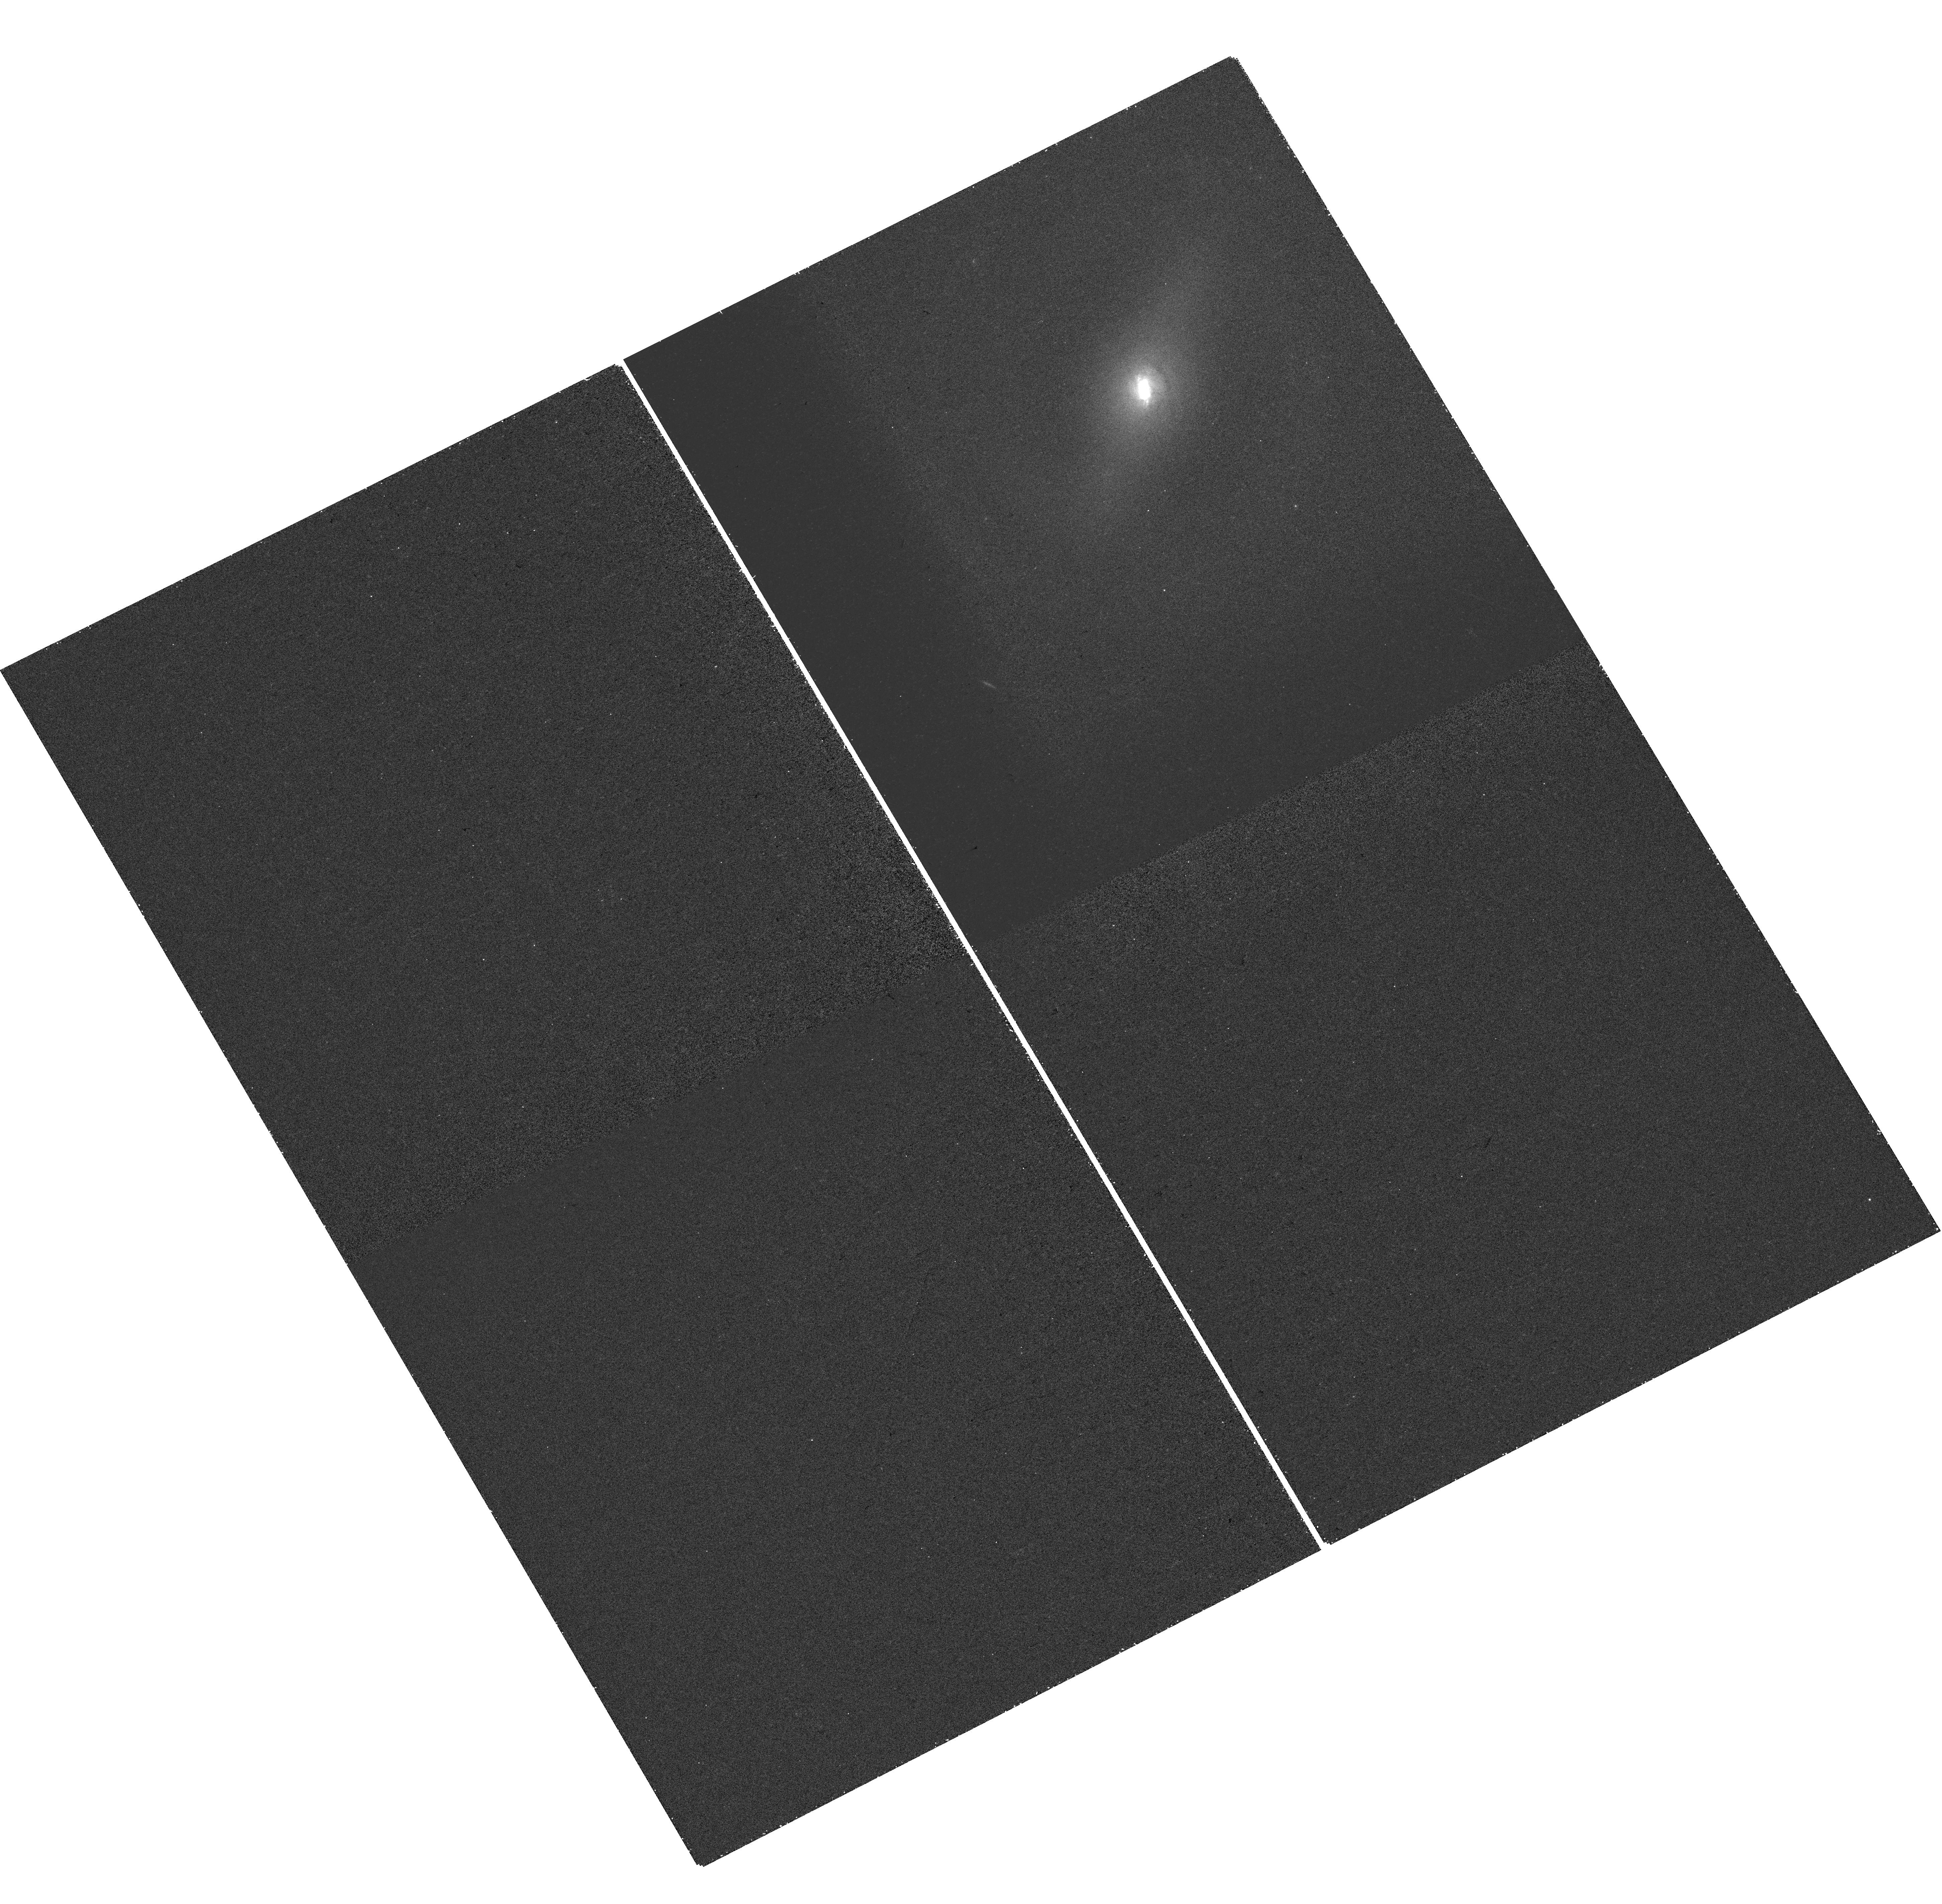
Target: NGC-7682. Instrument: WFC3/UVIS. Filter: FQ508N. Exposure: 23 min. Observation ID: hst_16246_09_wfc3_uvis_fq508n_iebn09

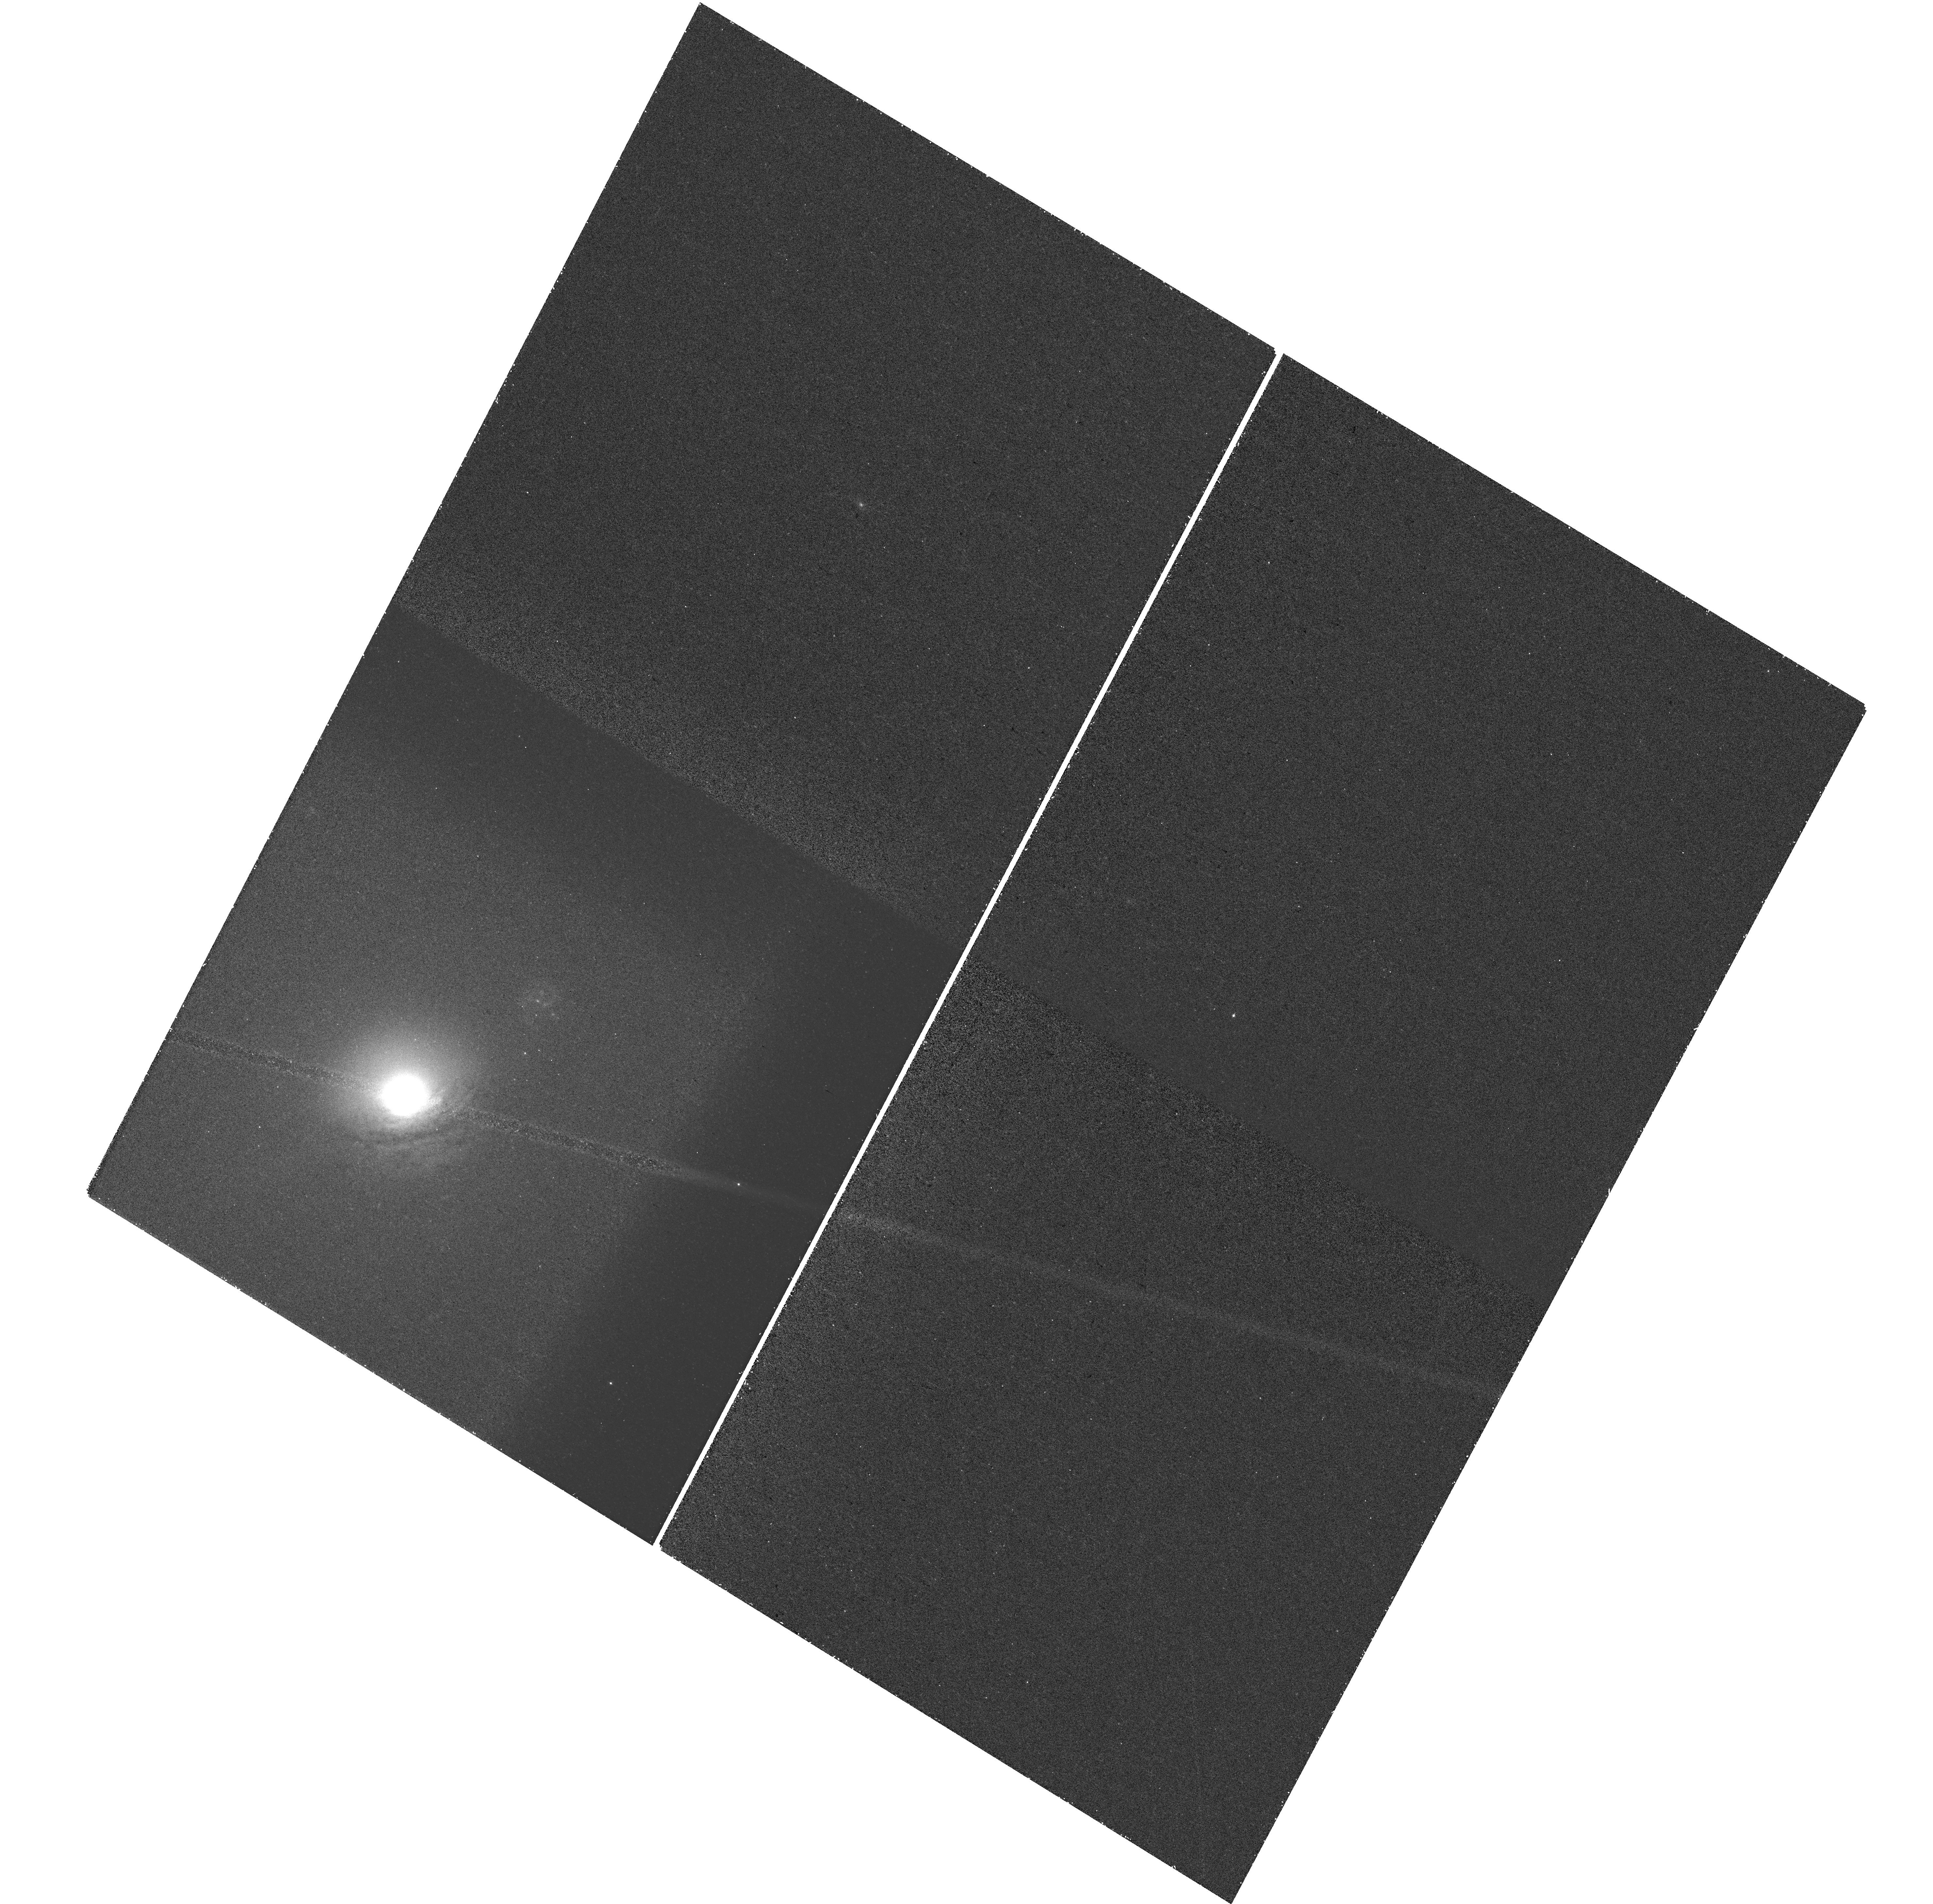
Target: NGC-5283. Instrument: WFC3/UVIS. Filter: FQ508N. Exposure: 47 min. Observation ID: hst_16246_10_wfc3_uvis_fq508n_iebn10

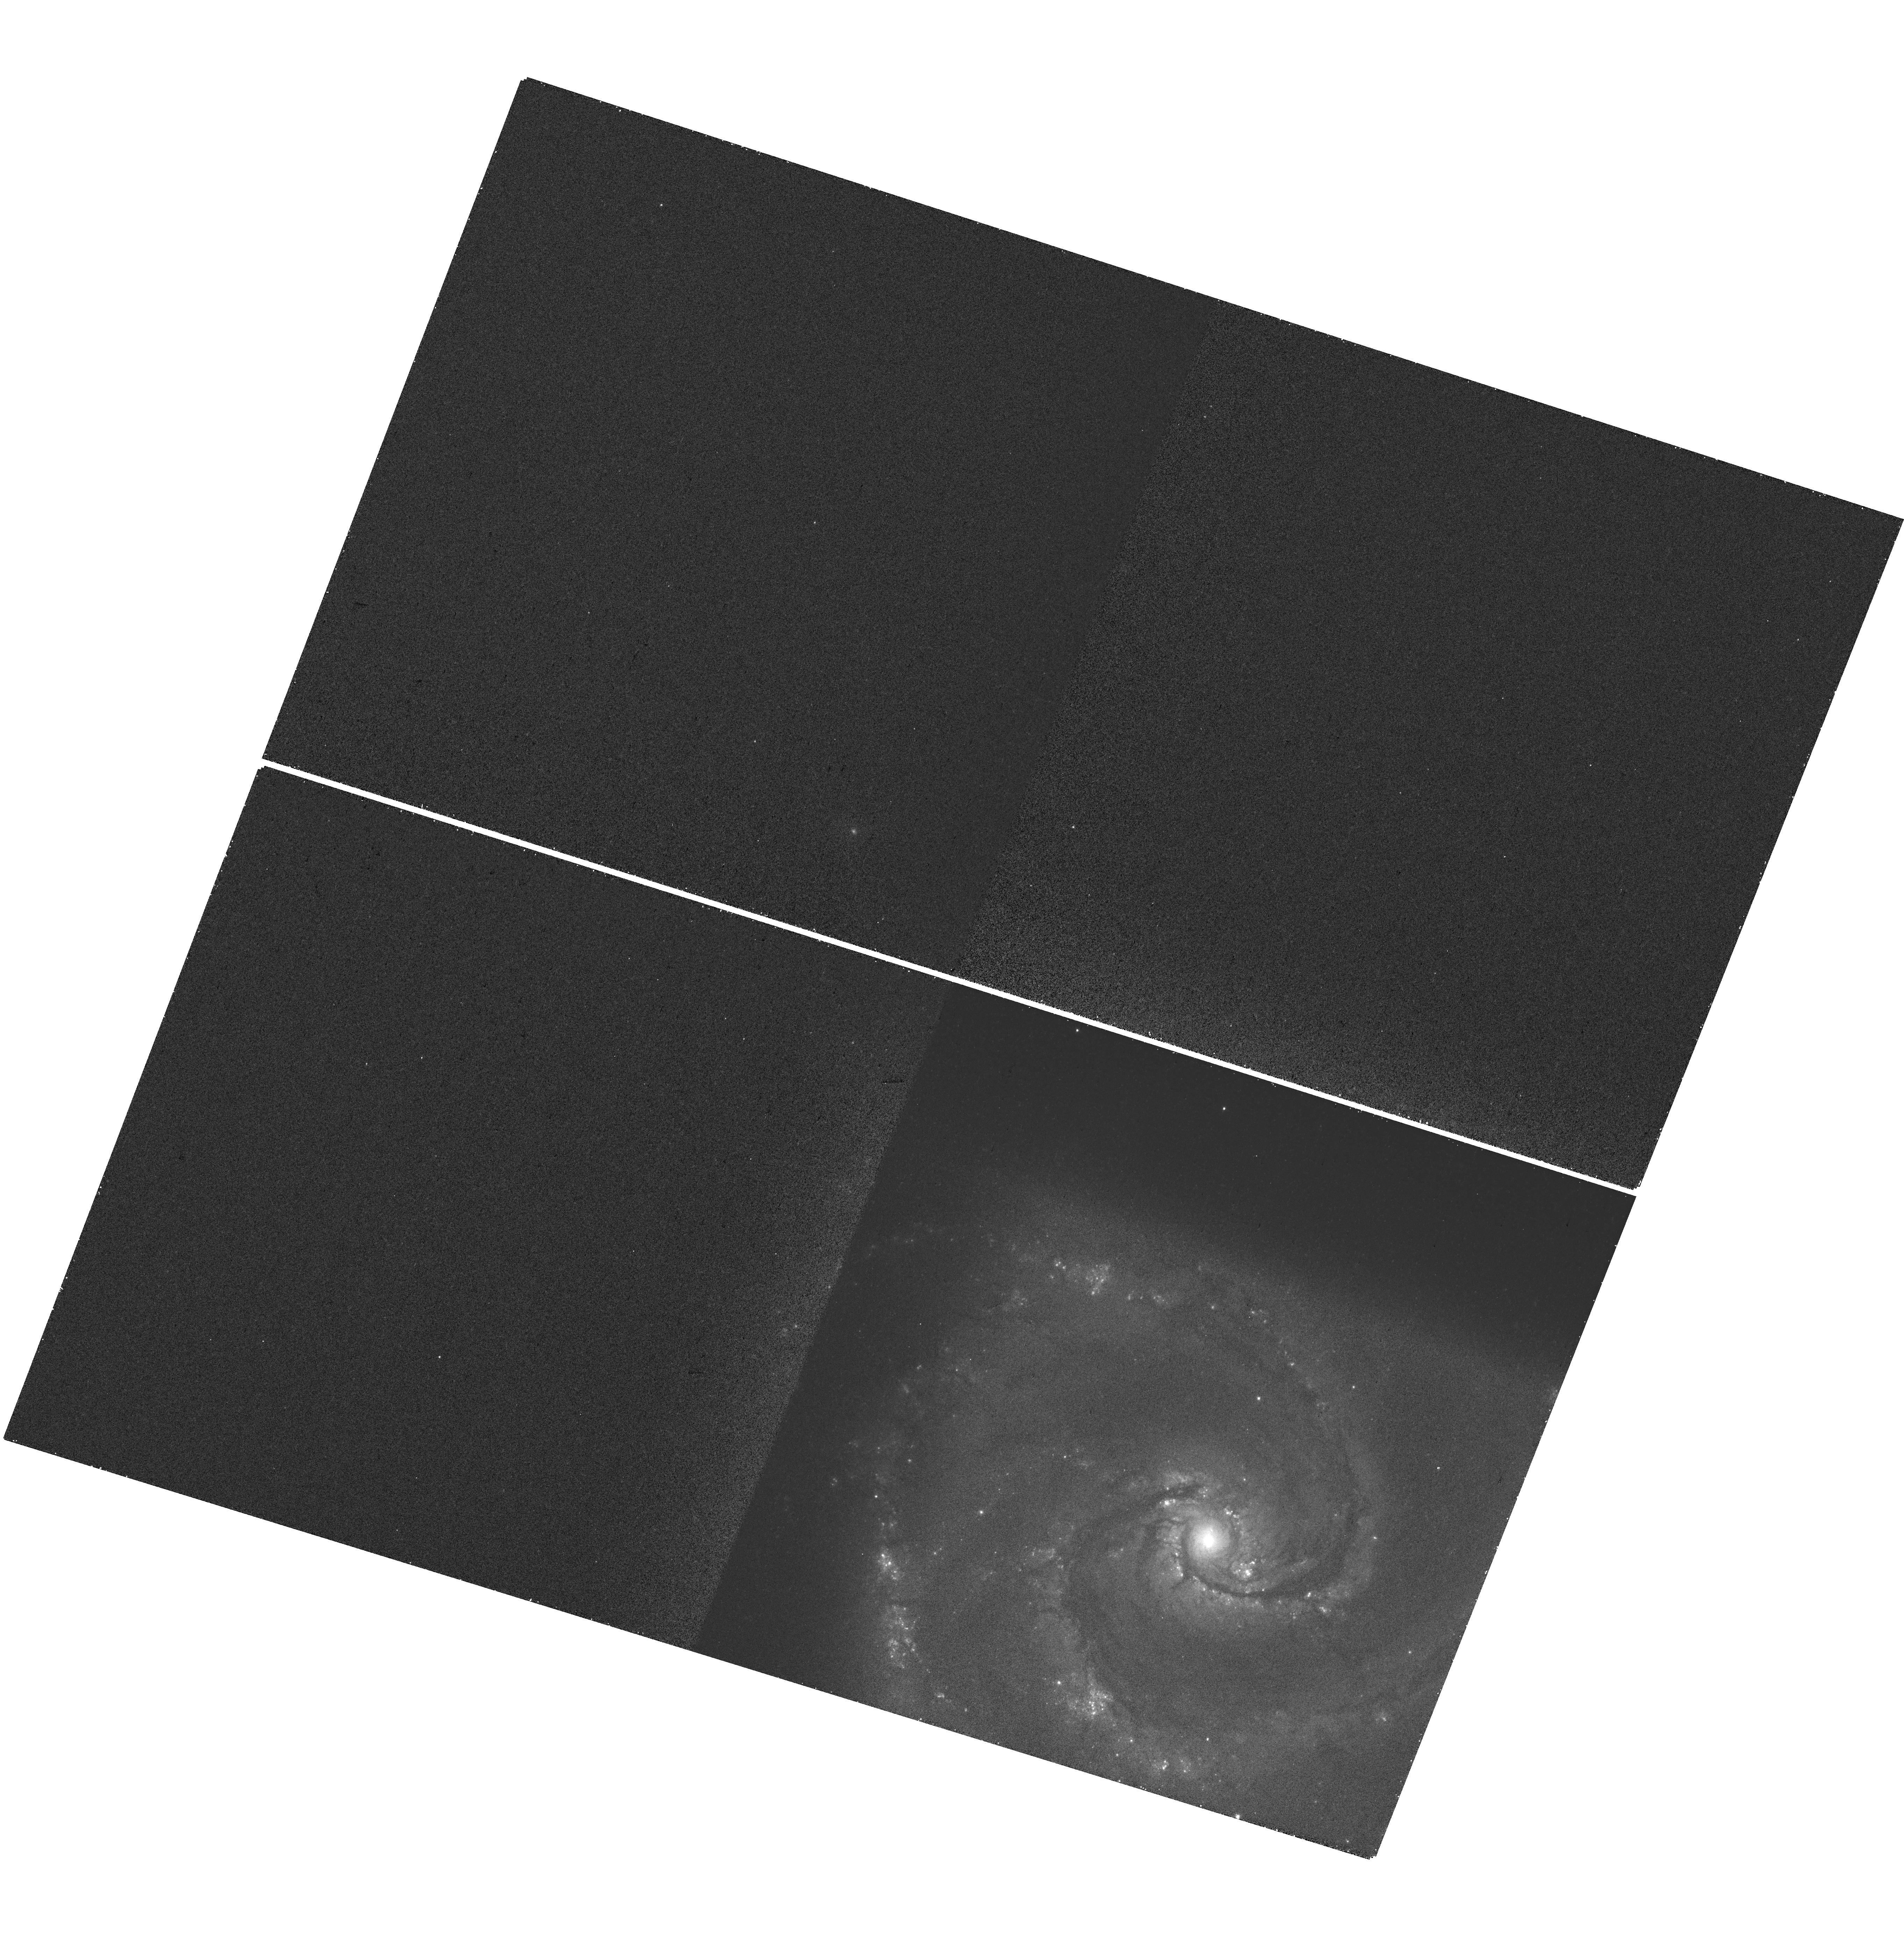
Target: NGC-5427. Instrument: WFC3/UVIS. Filter: FQ508N. Exposure: 23 min. Observation ID: hst_16246_07_wfc3_uvis_fq508n_iebn07

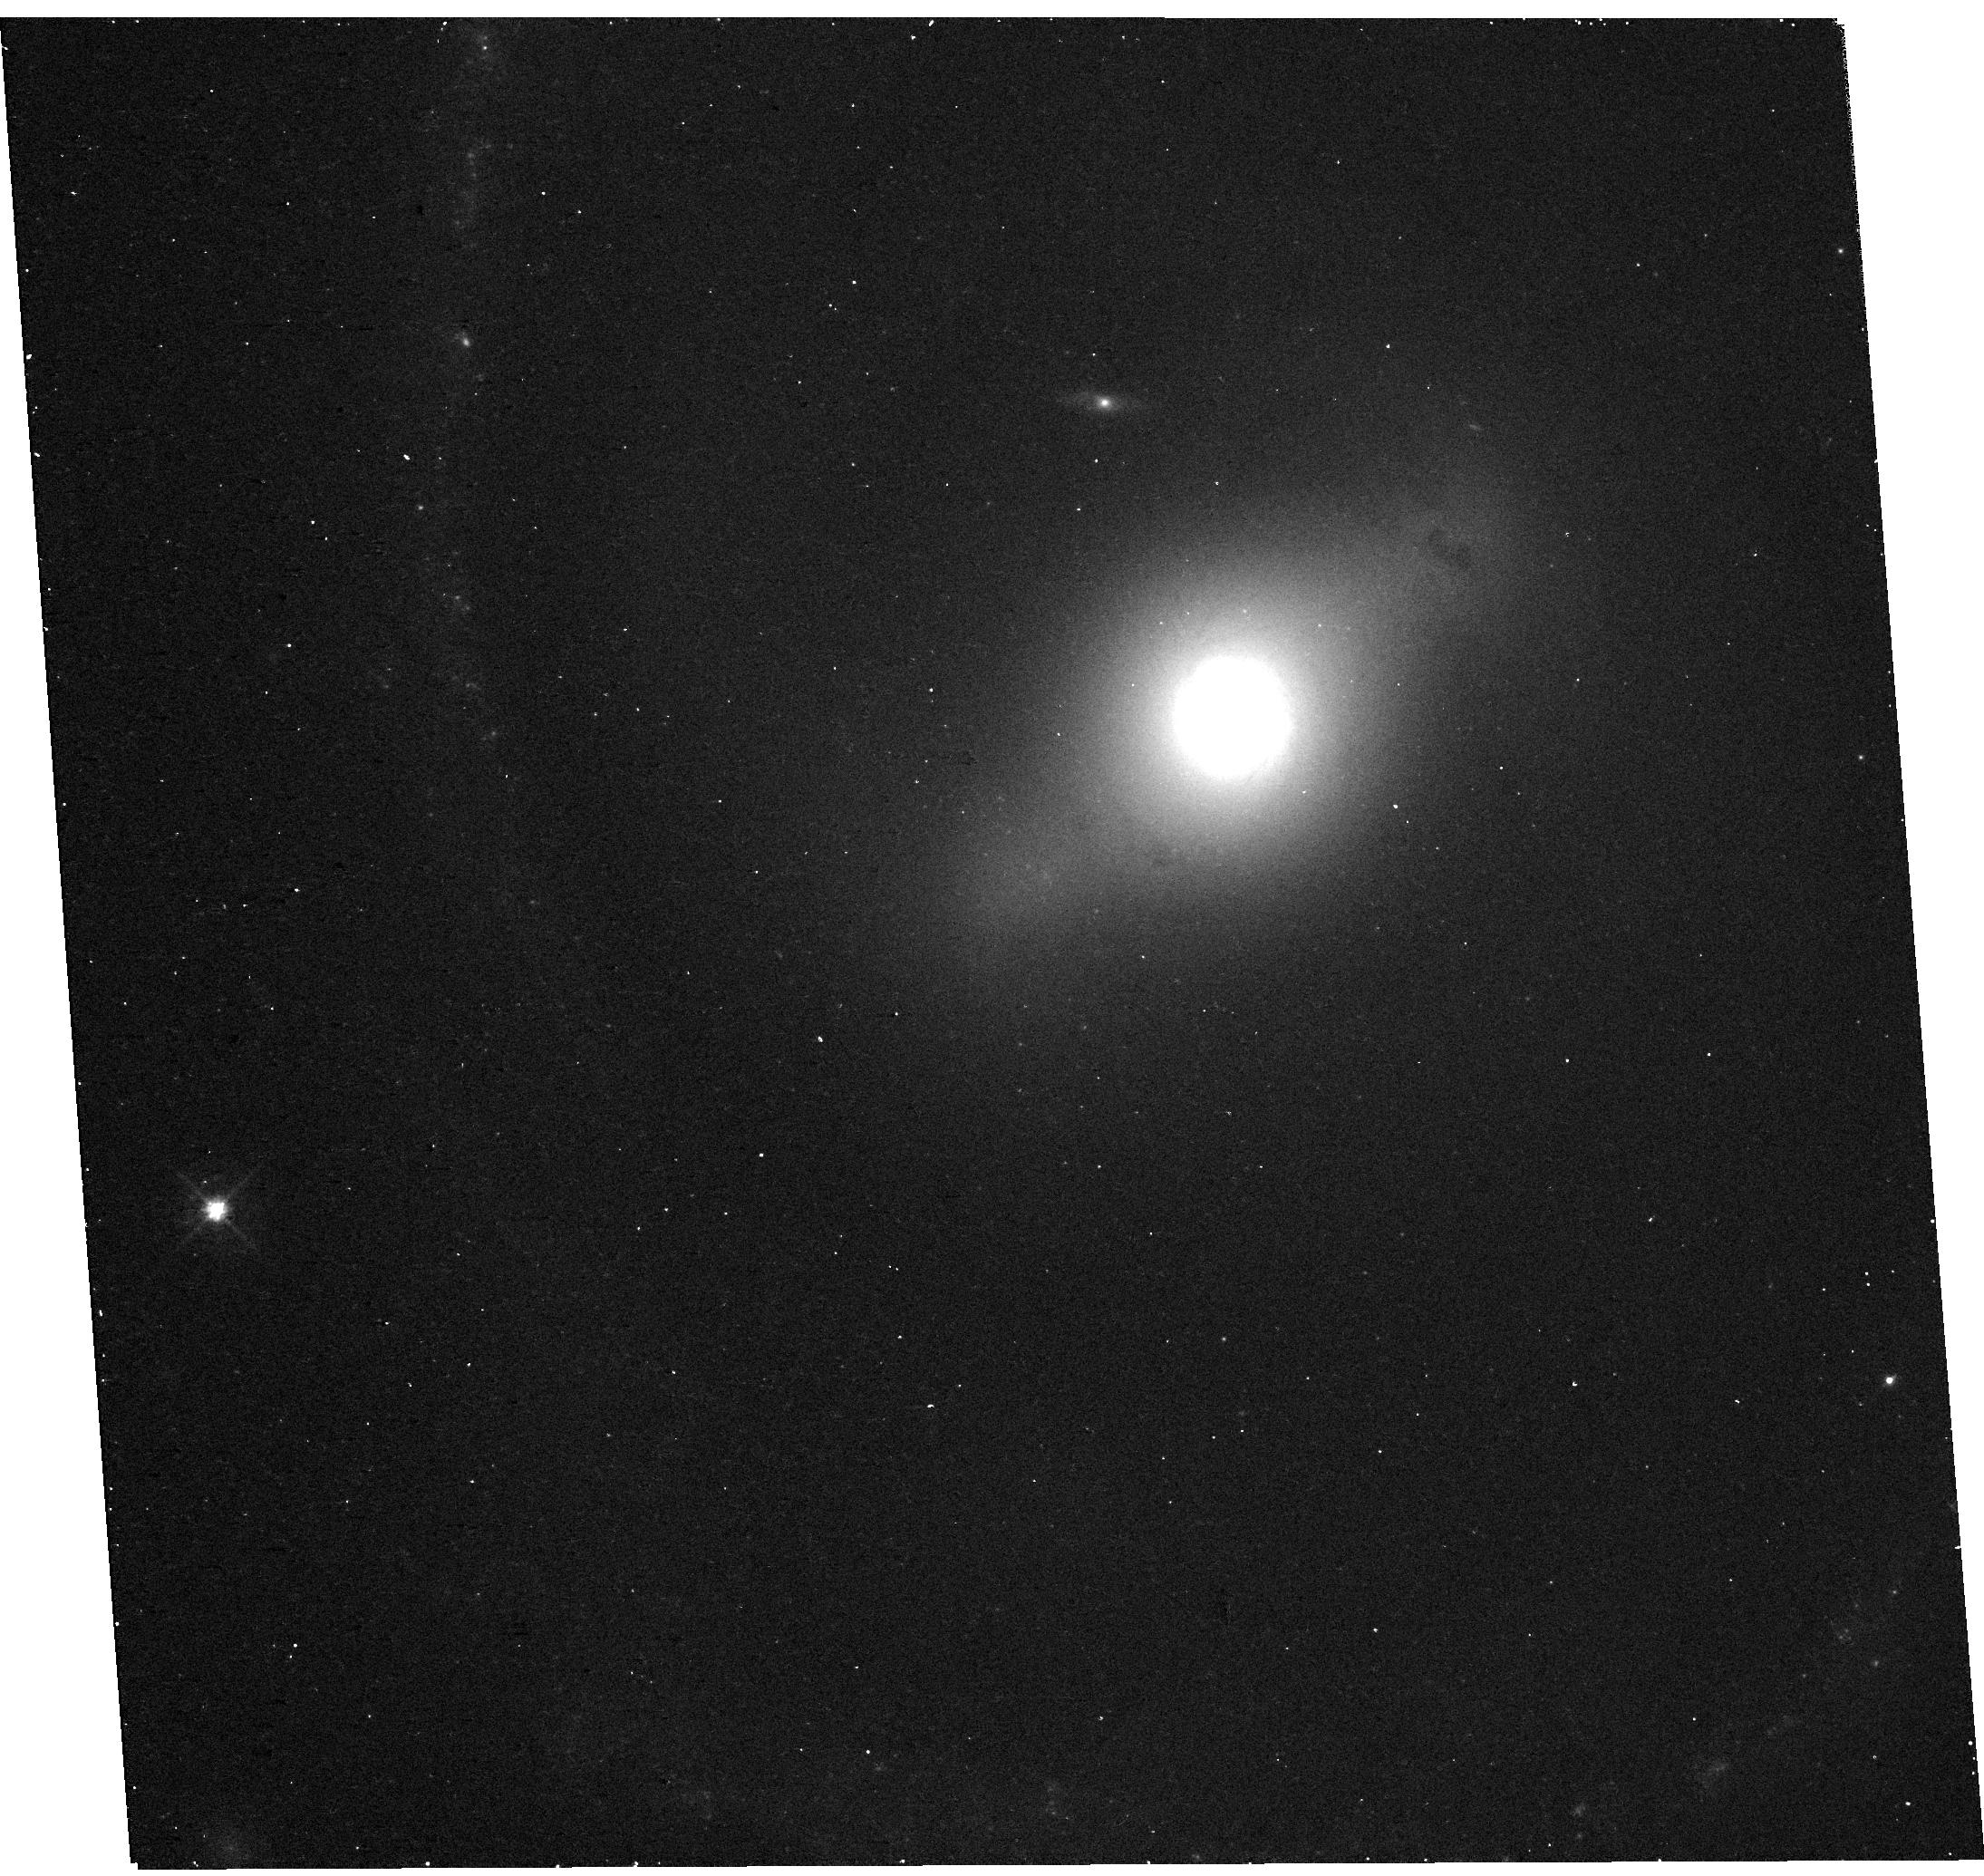
Target: NGC-1358. Instrument: WFC3/UVIS. Filter: F547M. Exposure: 12 min. Observation ID: hst_16246_03_wfc3_uvis_f547m_iebn03

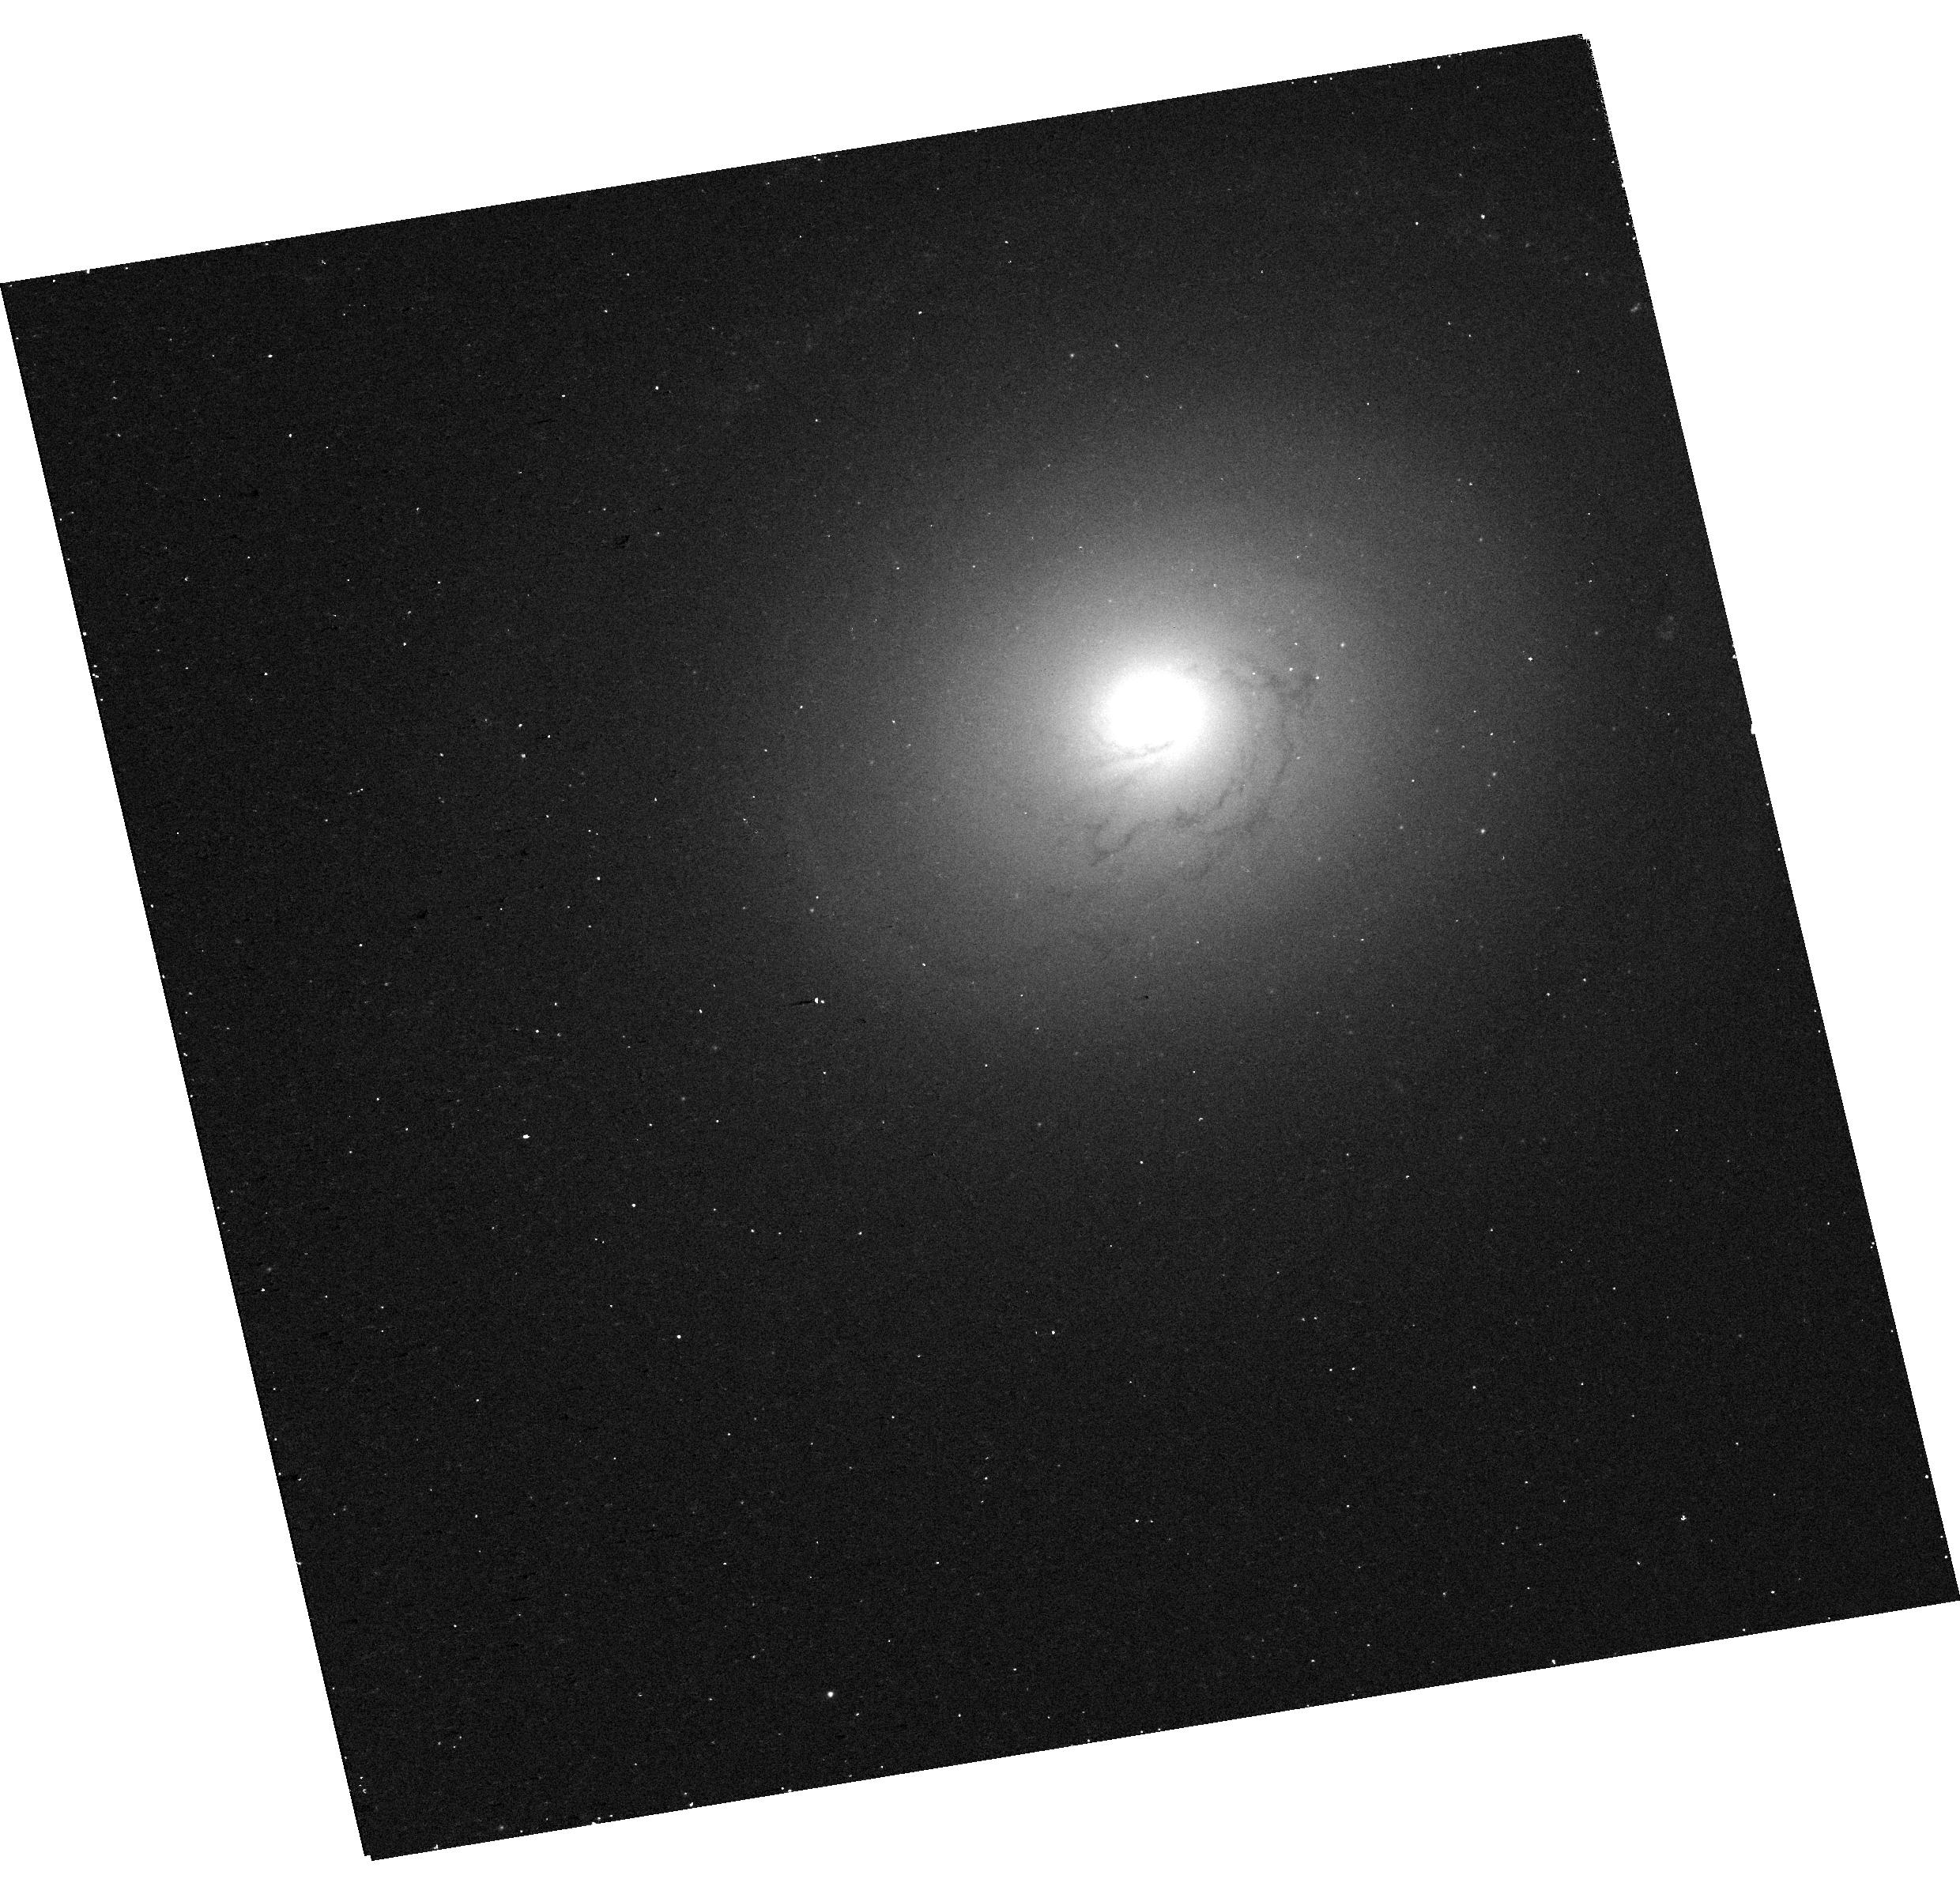
Target: NGC-788. Instrument: WFC3/UVIS. Filter: F547M. Exposure: 12 min. Observation ID: hst_16246_02_wfc3_uvis_f547m_iebn02

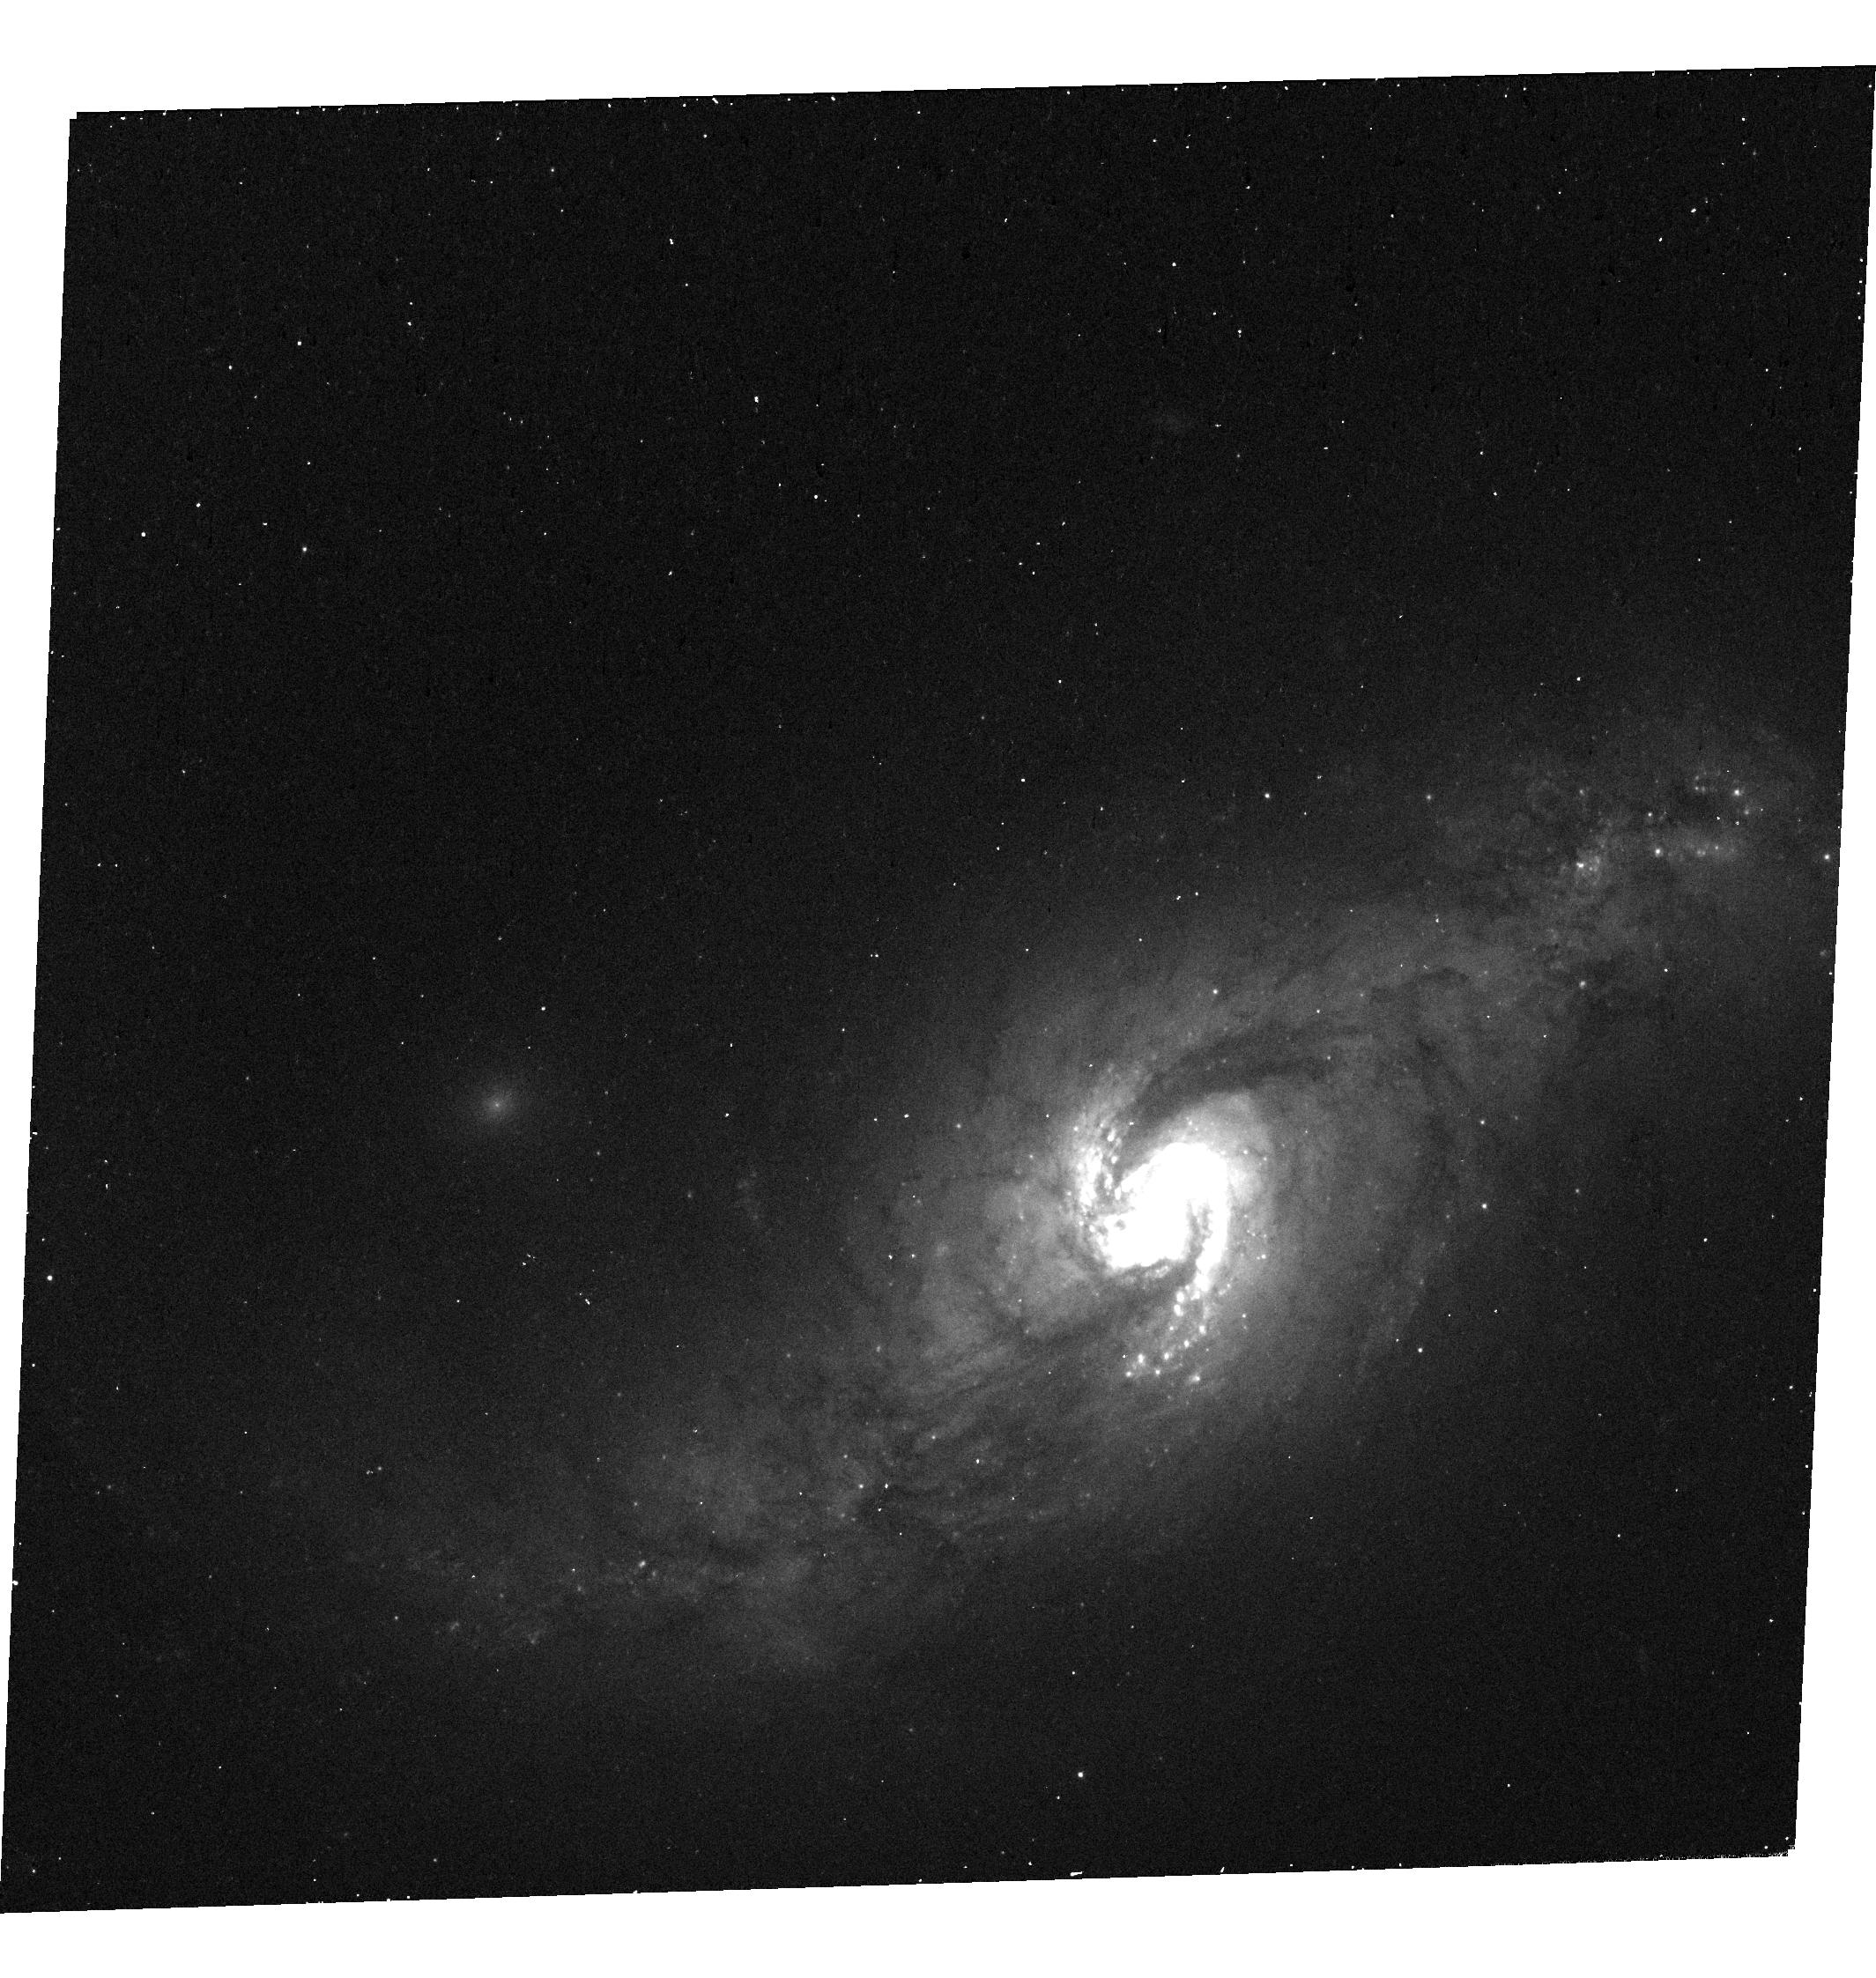
Target: NGC-5135. Instrument: WFC3/UVIS. Filter: F547M. Exposure: 12 min. Observation ID: hst_16246_06_wfc3_uvis_f547m_iebn06

Are Narrow Line Region Outflows an Effective Mode of AGN Feedback? (PI: Revalski, Mitchell)

The ionizing radiation generated by accreting supermassive black holes can drive powerful outflows that may play a key role in galaxy evolution by evacuating the galactic bulge of gas. These outflows are observed in the narrow line regions (NLRs) of AGN and can only be accurately characterized using the high spatial-resolution imaging and spectroscopy afforded by HST. We will build a sample of 22 nearby AGN to determine the spatially-resolved extents, mass outflow rates, and kinetic luminosities of their NLR outflows. We will do this efficiently by obtaining new [O III] plus continuum images of 13 Seyfert galaxies and combining them with MAST archival long-slit STIS spectra and photoionization models to increase the current sample of 3 AGN by a factor of ~7. The mass outflow rates will provide direct measures of the removal of potential star-forming gas and the kinetic luminosities will identify the locations and amounts of energy deposited into the gas to disrupt star formation. We will then model the enclosed mass profiles of the host galaxies to find their bulge radii and determine the extent to which radiation can drive outflows in the gravitational potential of the galaxy. The sample spans a significant range in luminosity, black hole mass, and Eddington ratio, allowing us to map the dependence of these outflow parameters on AGN properties and thereby determine the effectiveness of NLR outflows as a feedback mechanism in nearby AGN. This study will provide a baseline for interpreting outflows in AGN at higher redshifts, particularly with JWST, and increase the legacy value of the archival STIS spectra by providing matching [O III] images for future NLR studies.